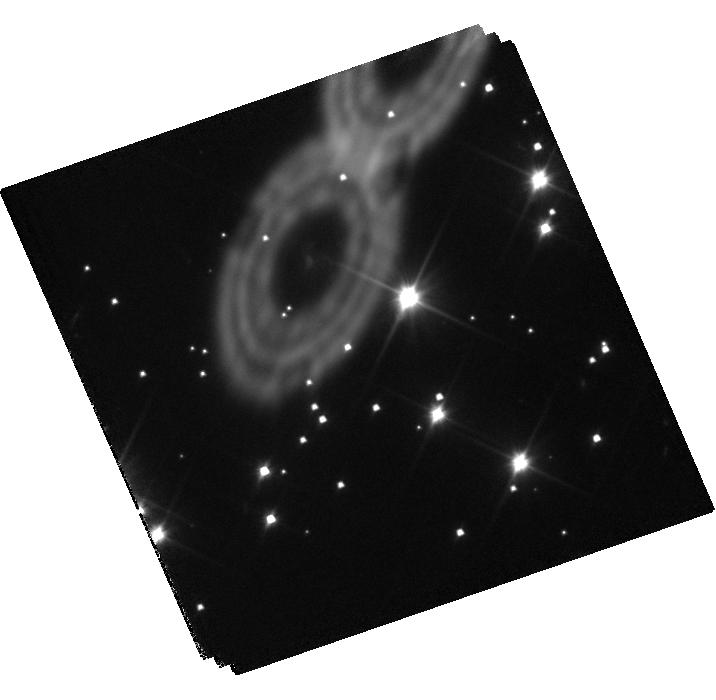
Target: PSR-J1911-5958A
Instrument: WFC3/UVIS
Filter: F200LP
Exposure: 2.4 h
Observation ID: hst_11581_01_wfc3_uvis_f200lp_ib2001

Searching for Pulsations from a Helium White Dwarf Companion to a Millisecond Pulsar (PI: Bildsten, Lars)

The low mass white dwarf (WD) companion to the 3.26 ms pulsar PSR J1911-5958A offers an unprecedented opportunity for seismological study of the interior of a helium core WD. While much more massive carbon/oxygen core WDs are observed to pulsate in normal modes of oscillation called g-modes (known as ZZ Ceti stars), no helium core pulsator is known. By extrapolating the boundaries of the ZZ Ceti instability strip downward in surface gravity by a factor of 20 below any known pulsator, we find that the effective temperature of this WD makes it an excellent candidate to search for pulsation. Detection of g-mode pulsations in the lightcurve would have a transformative effect on the field of WD pulsations, as this would allow the first seismological study of the interior of a helium core WD, and the low gravity strongly constrains theories for the driving and amplitudes of pulsations. We show that with 3 orbits of HST, we will detect photometric variations with amplitudes of 1%, lower than typically seen in other hydrogen-dominated ZZ Ceti stars. A set of measured mode periods would also constrain the thickness of the presumed stably hydrogen burning shell, and help us determine its age more securely.